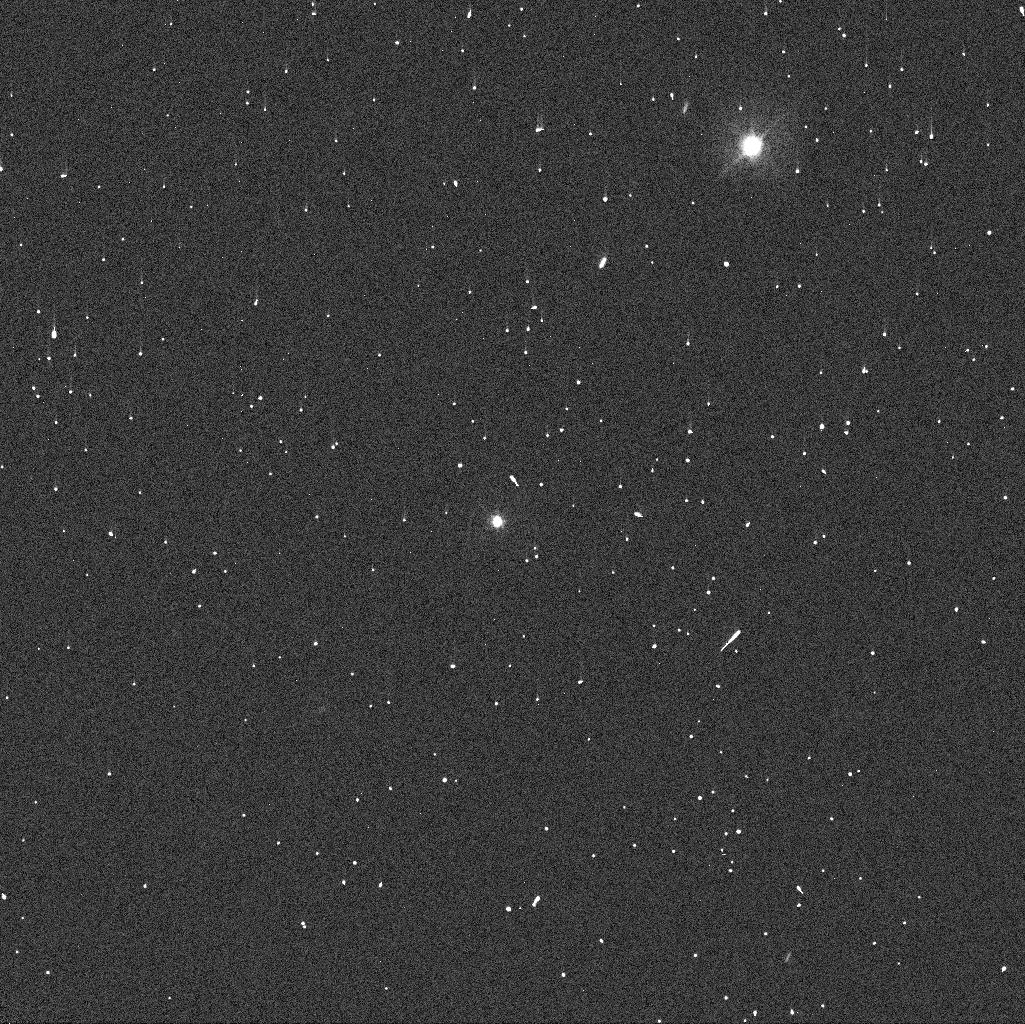
Target: HIERA
Instrument: WFC3/UVIS
Filter: F438W
Exposure: 1 min
Observation ID: ibyk06ruq

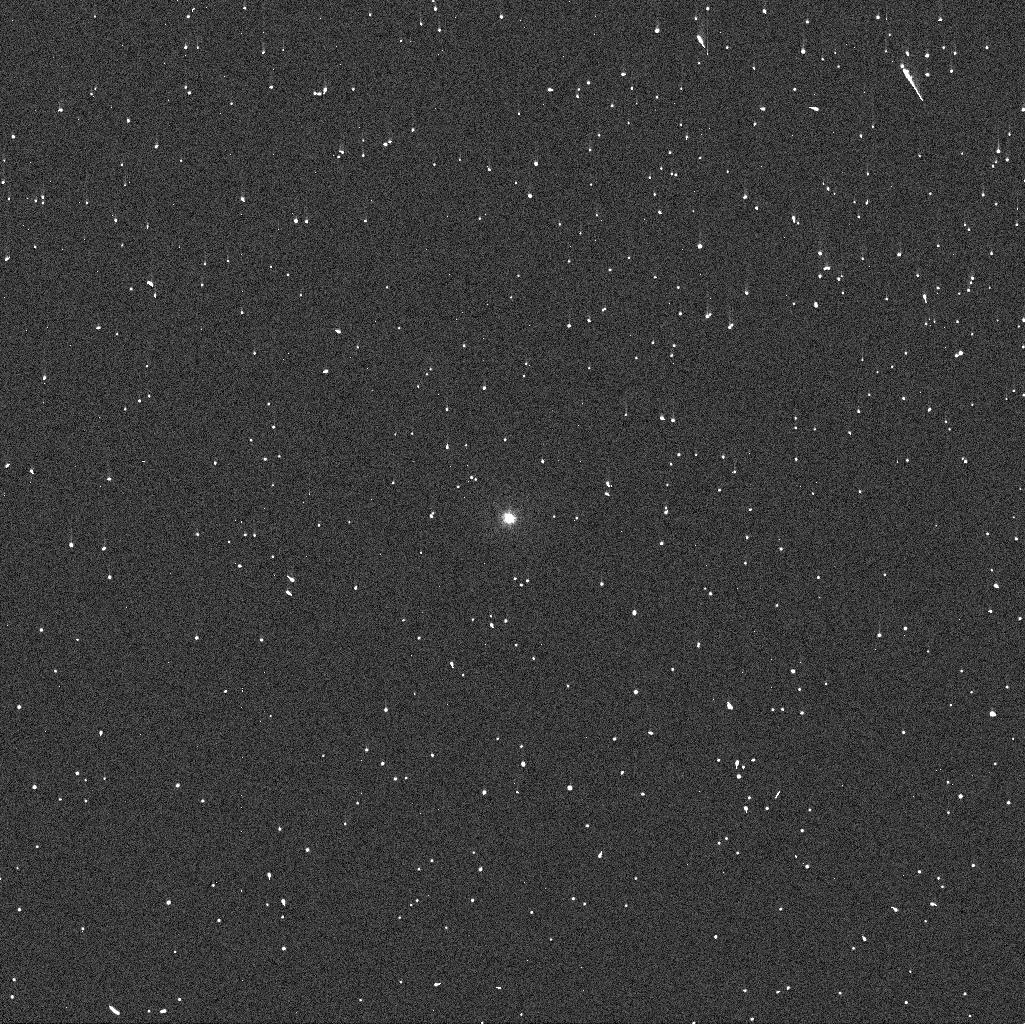
Target: TROILUS
Instrument: WFC3/UVIS
Filter: F336W
Exposure: 2 min
Observation ID: ibyk01b4q

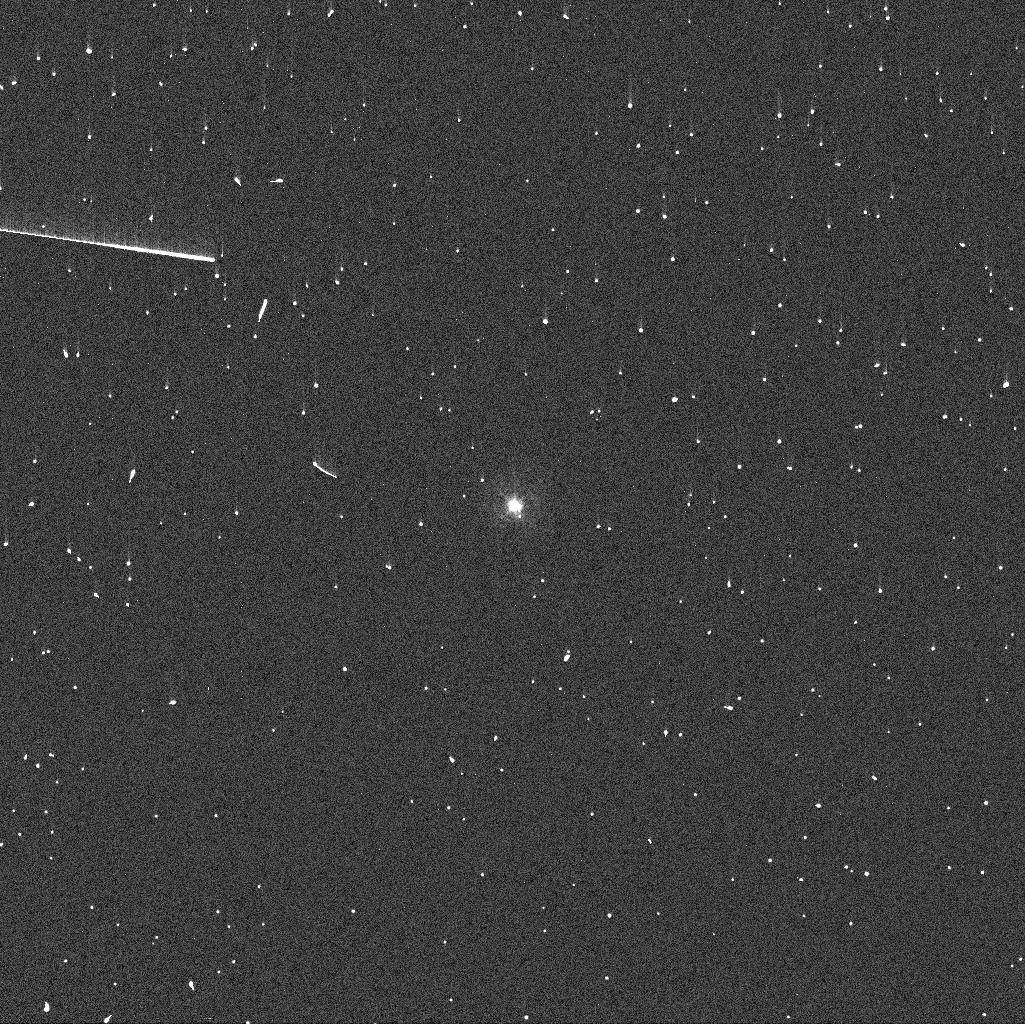
Target: AMAZONE
Instrument: WFC3/UVIS
Filter: F336W
Exposure: 2 min
Observation ID: ibyk04h7q

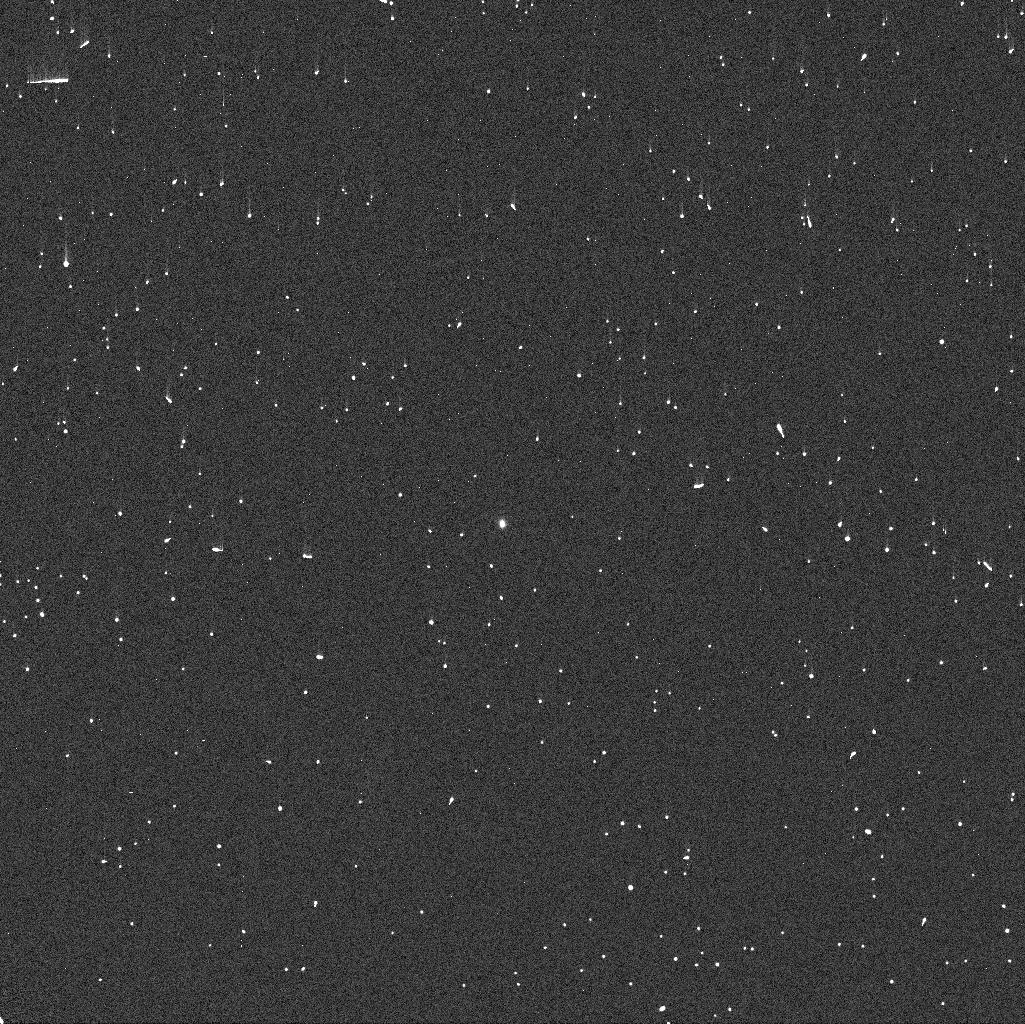
Target: TROJAN16974
Instrument: WFC3/UVIS
Filter: F336W
Exposure: 2 min
Observation ID: ibyk07niq

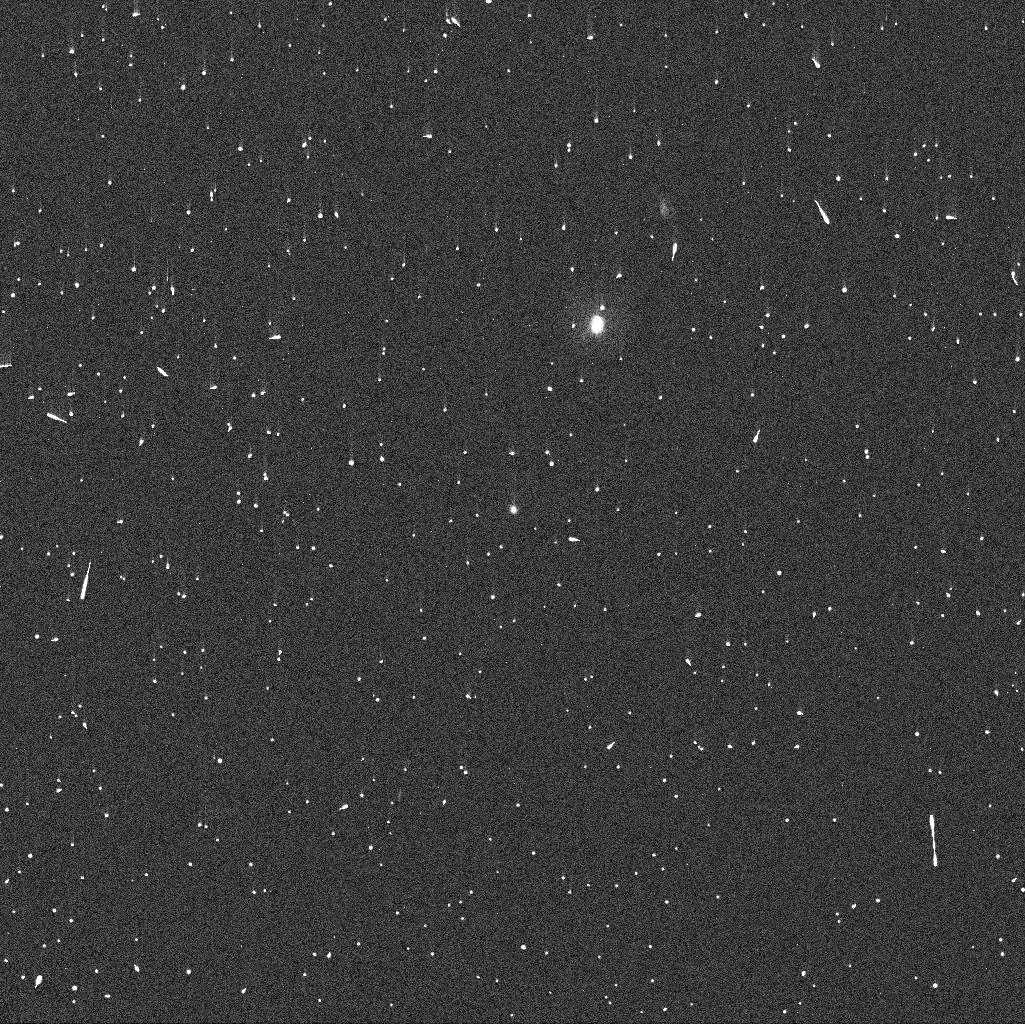
Target: TROJAN13331
Instrument: WFC3/UVIS
Filter: F336W
Exposure: 2 min
Observation ID: ibyk08gtq

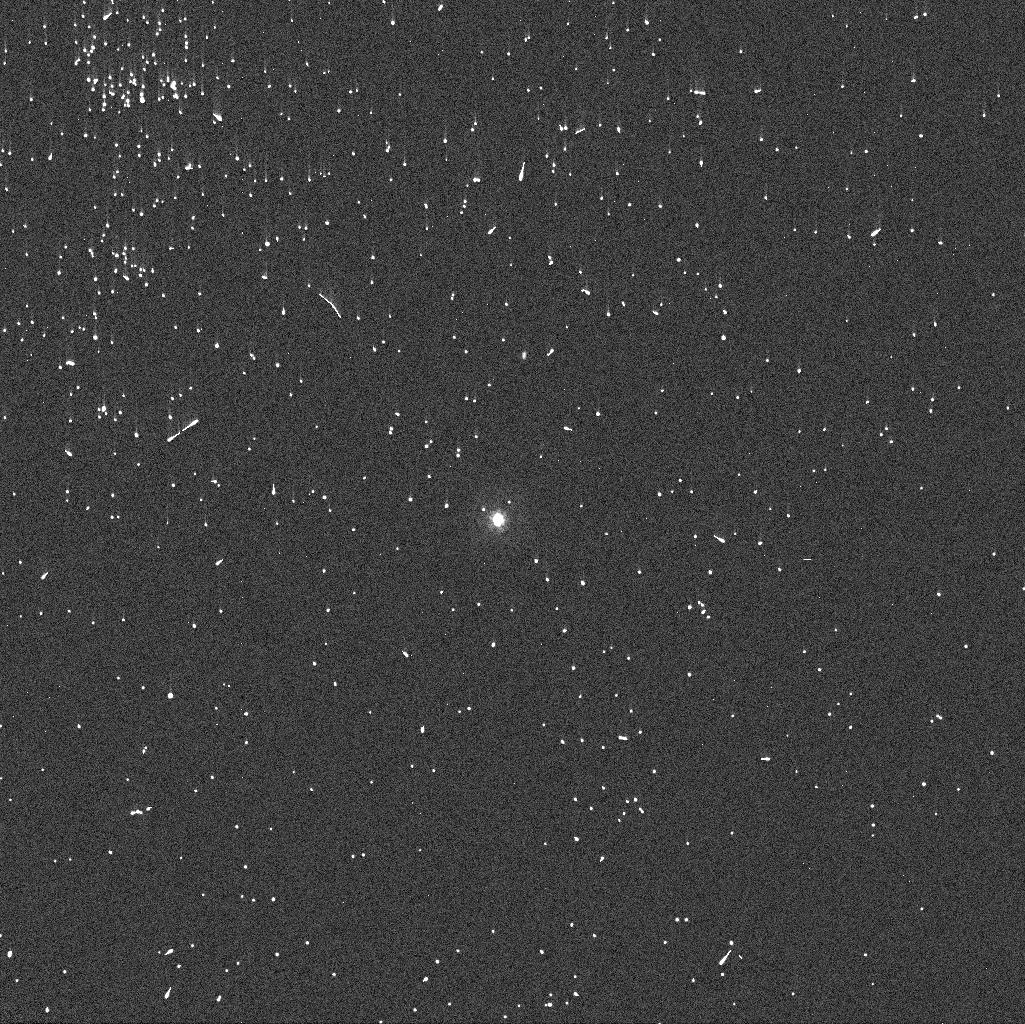
Target: OULU
Instrument: WFC3/UVIS
Filter: F336W
Exposure: 2 min
Observation ID: ibyk02z2q

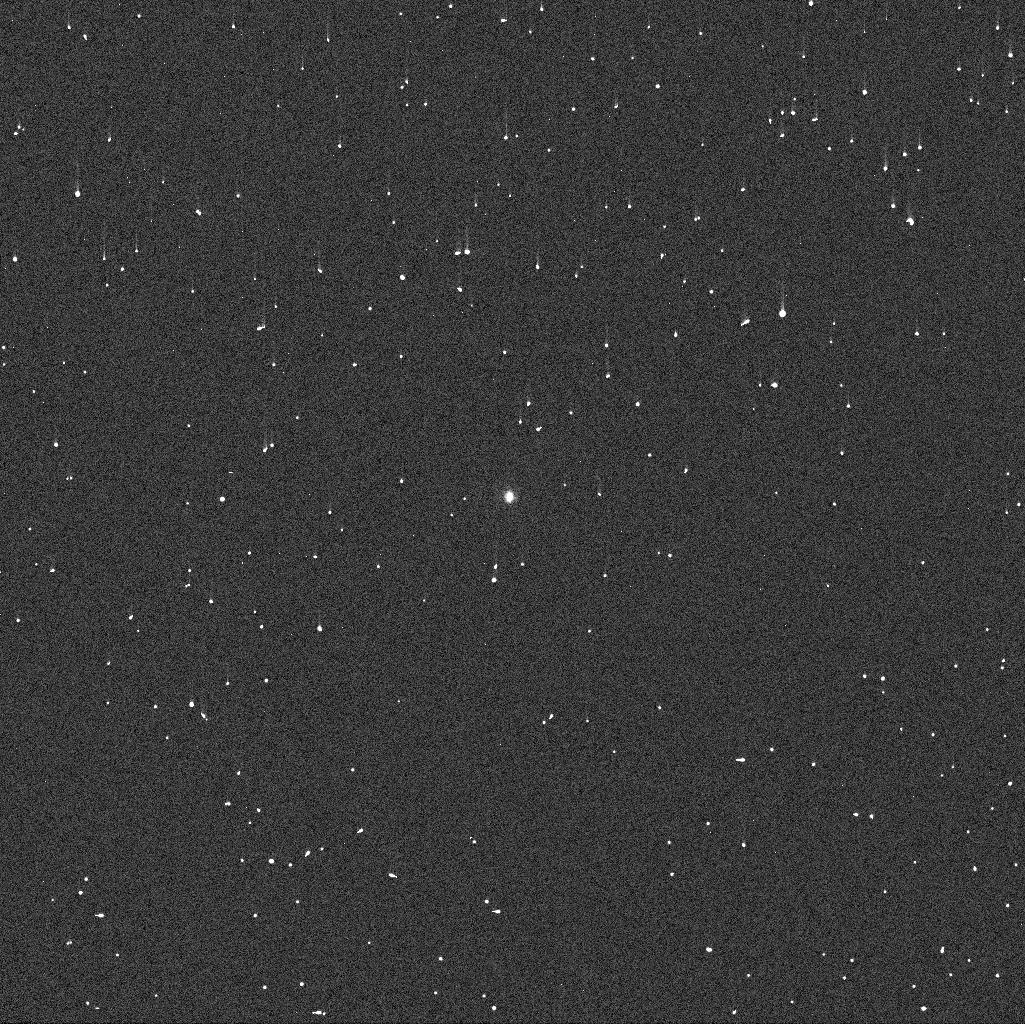
Target: TROJAN5025
Instrument: WFC3/UVIS
Filter: F438W
Exposure: 1 min
Observation ID: ibyk05xxq

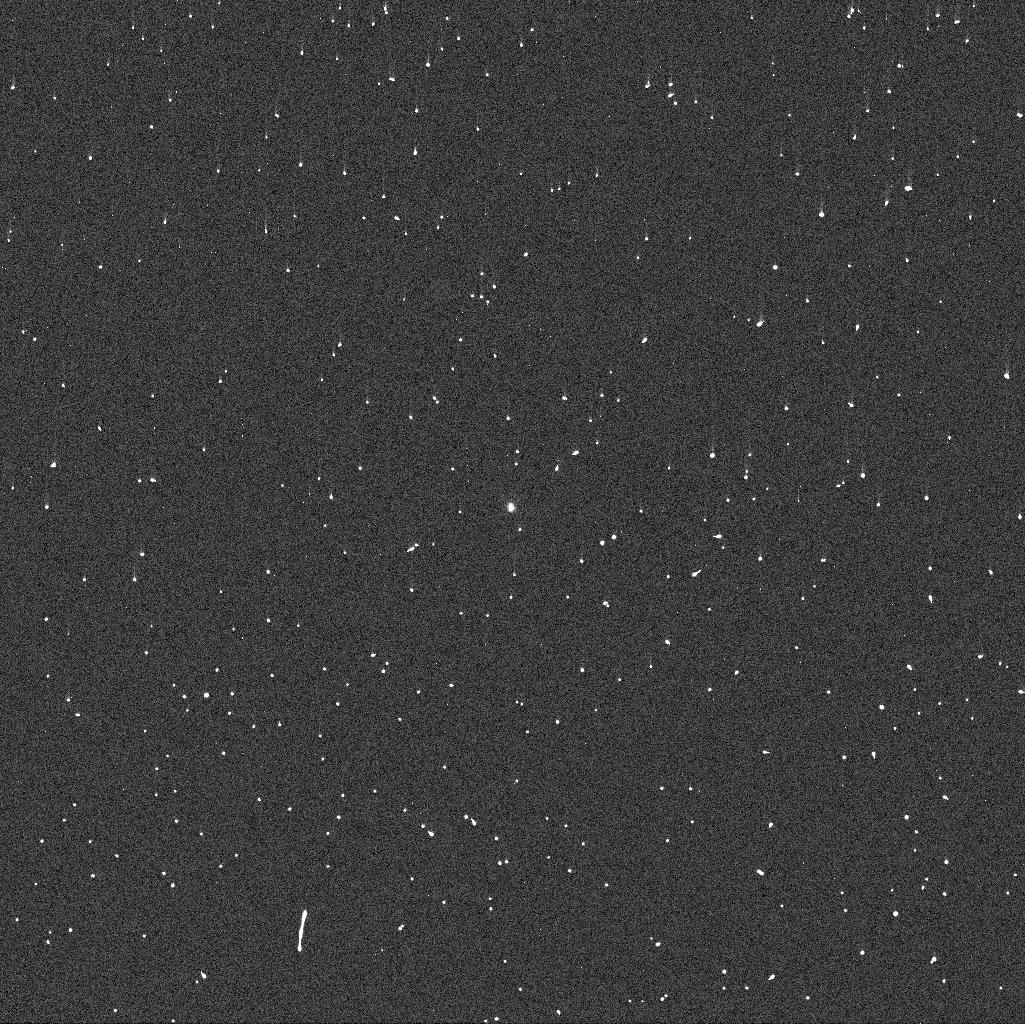
Target: CLOANTHUS
Instrument: WFC3/UVIS
Filter: F336W
Exposure: 2 min
Observation ID: ibyk03djq

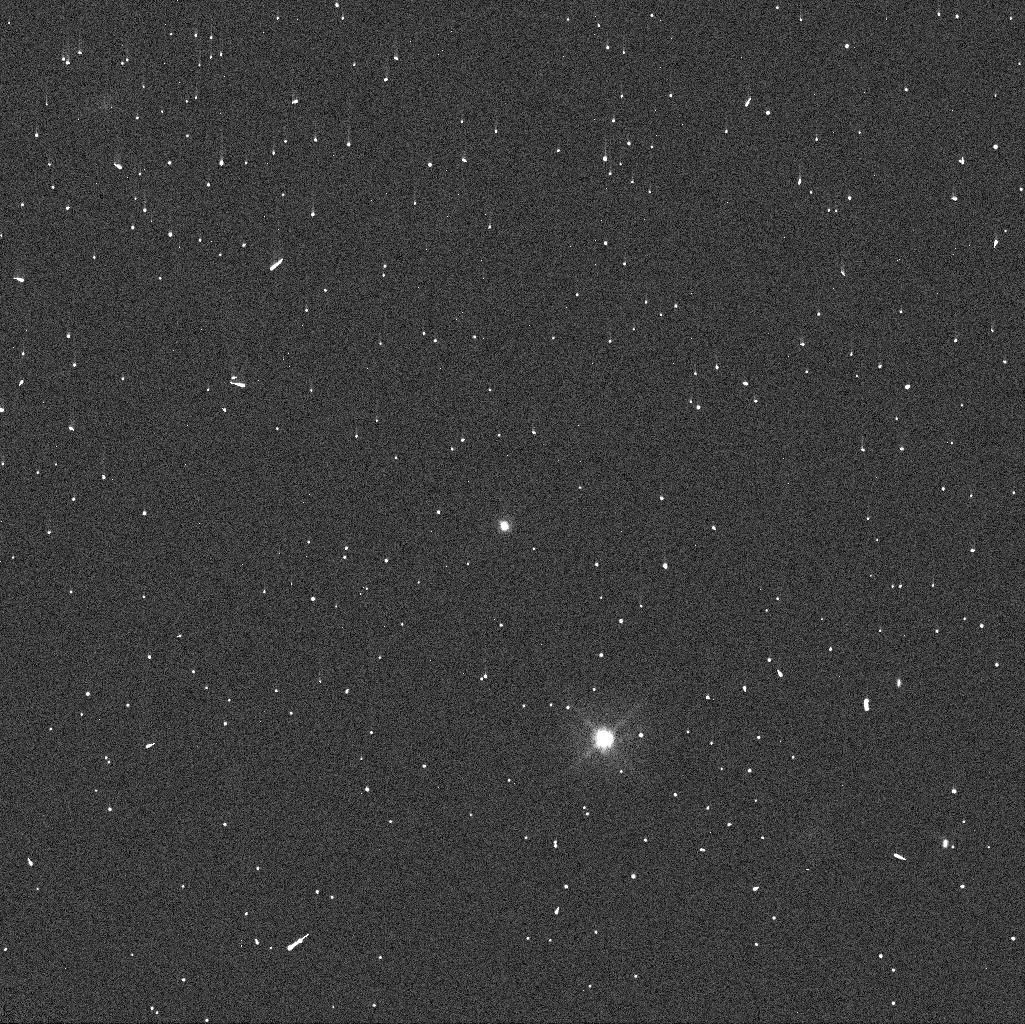
Target: TROJAN16974
Instrument: WFC3/UVIS
Filter: F438W
Exposure: 1 min
Observation ID: ibyk07maq

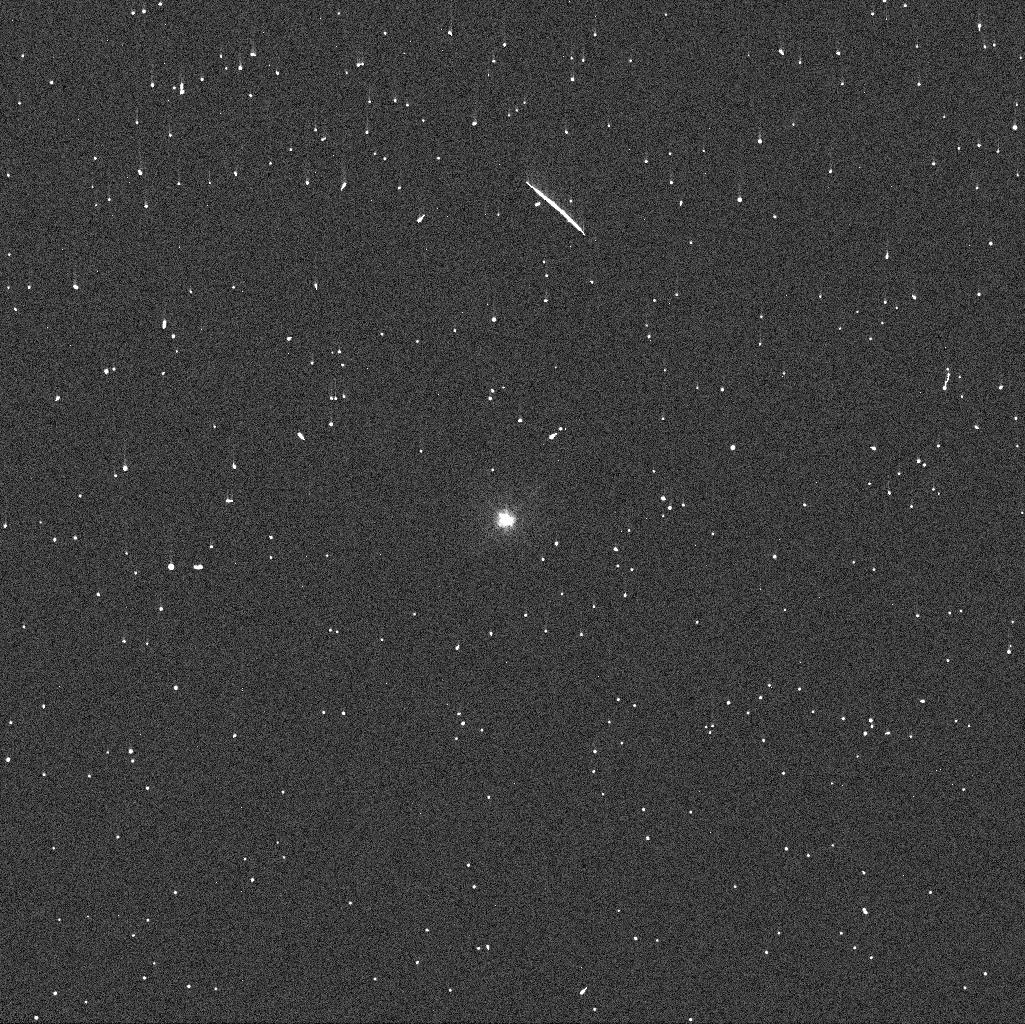
Target: TROILUS
Instrument: WFC3/UVIS
Filter: F438W
Exposure: 1 min
Observation ID: ibyk01ayq

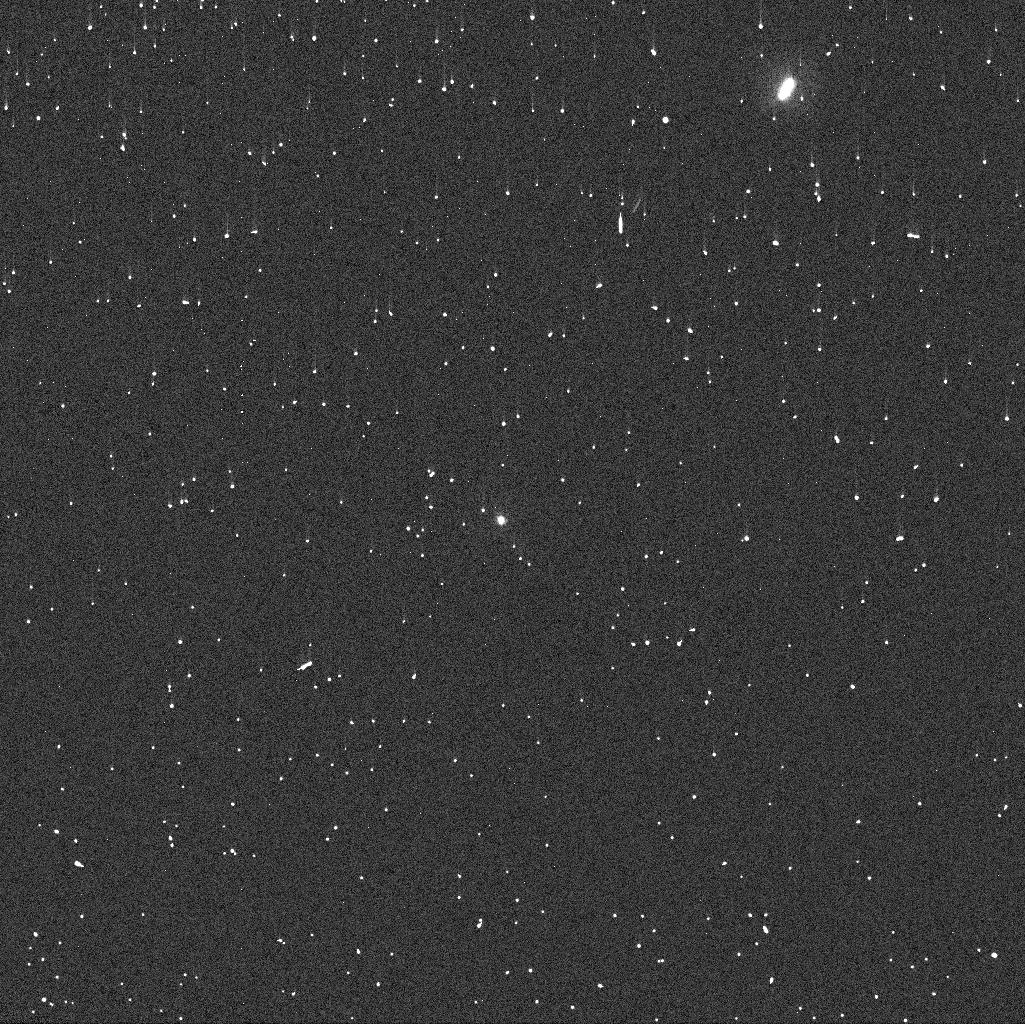
Target: HIERA
Instrument: WFC3/UVIS
Filter: F336W
Exposure: 2 min
Observation ID: ibyk06rsq

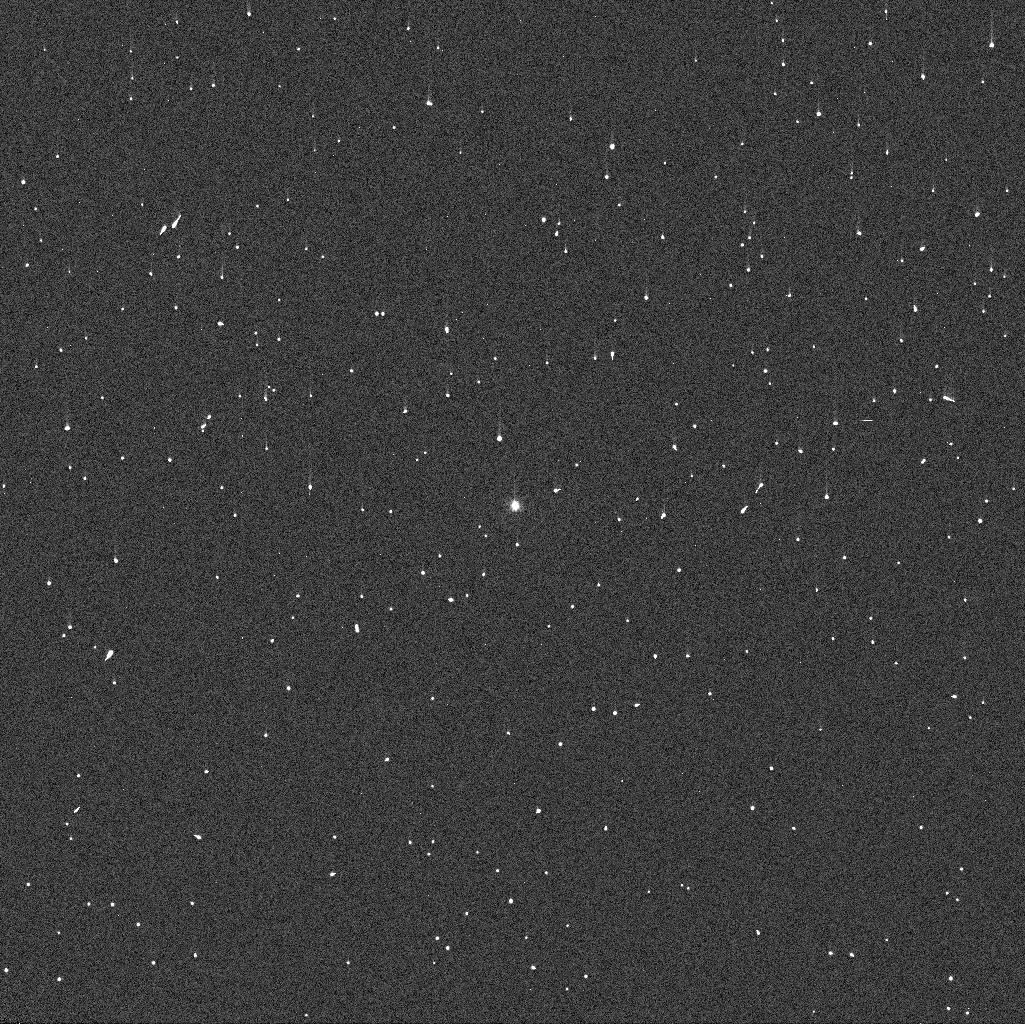
Target: CLOANTHUS
Instrument: WFC3/UVIS
Filter: F438W
Exposure: 1 min
Observation ID: ibyk03ddq

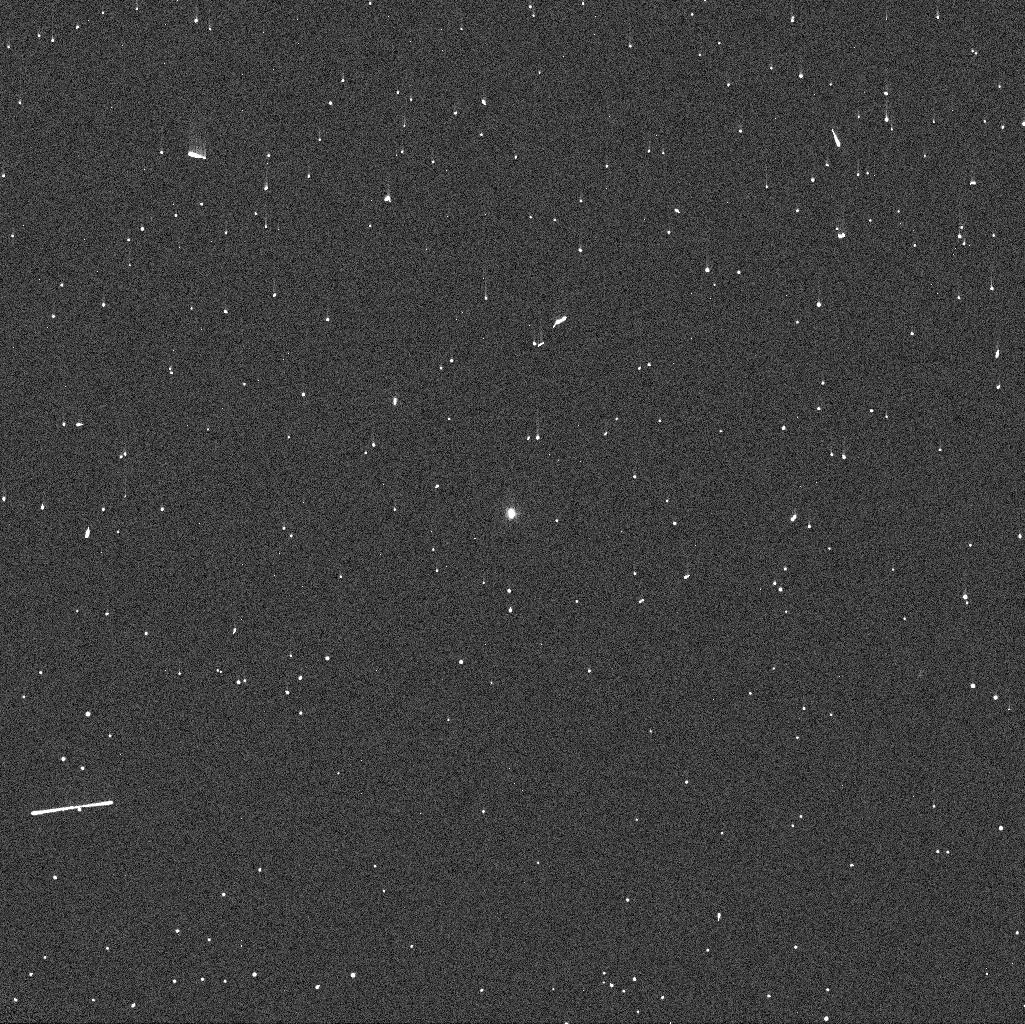
Target: TROJAN13331
Instrument: WFC3/UVIS
Filter: F438W
Exposure: 1 min
Observation ID: ibyk08fzq

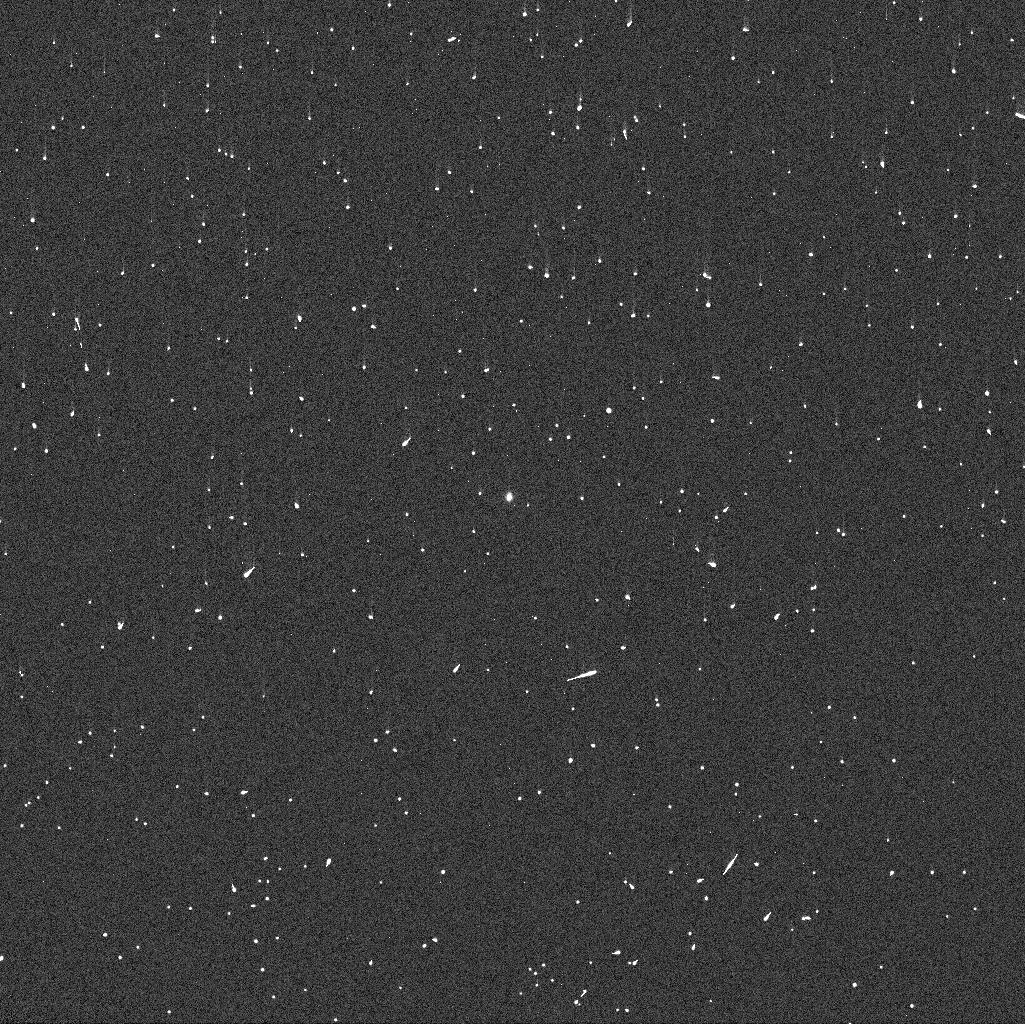
Target: TROJAN5025
Instrument: WFC3/UVIS
Filter: F336W
Exposure: 2 min
Observation ID: ibyk05xzq

Search For Binaries Among Ultra-Slow Rotating Trojans, Hildas, and Outer Main Belt Asteroids (PI: Noll, Keith S.)

Various models of giant planet migration predict that the small bodies currently in the Kuiper Belt, the Trojans and the Outer Main Asteroid Belt may have had a common origin in the protoplanetary disk between and beyond the forming giant planets. If so, they should share common physical characteristics including low density. Binaries offer the only practical way to determine density and we therefore propose a search for more, focusing on a search for equal-mass binaries that are the most common kind of binary found in the Kuiper Belt. We propose to search all of the known ultra-slow rotators in the Outer Main Belt and Trojan population with the expectation that some of these may be tidally locked binaries like the already known binary Trojan 617 Patroclus. The identification of more of this variety of binary would provide additional linkages between small body populations. The lack of any new binaries would require and constrain other evlutionary processes such as collisions.